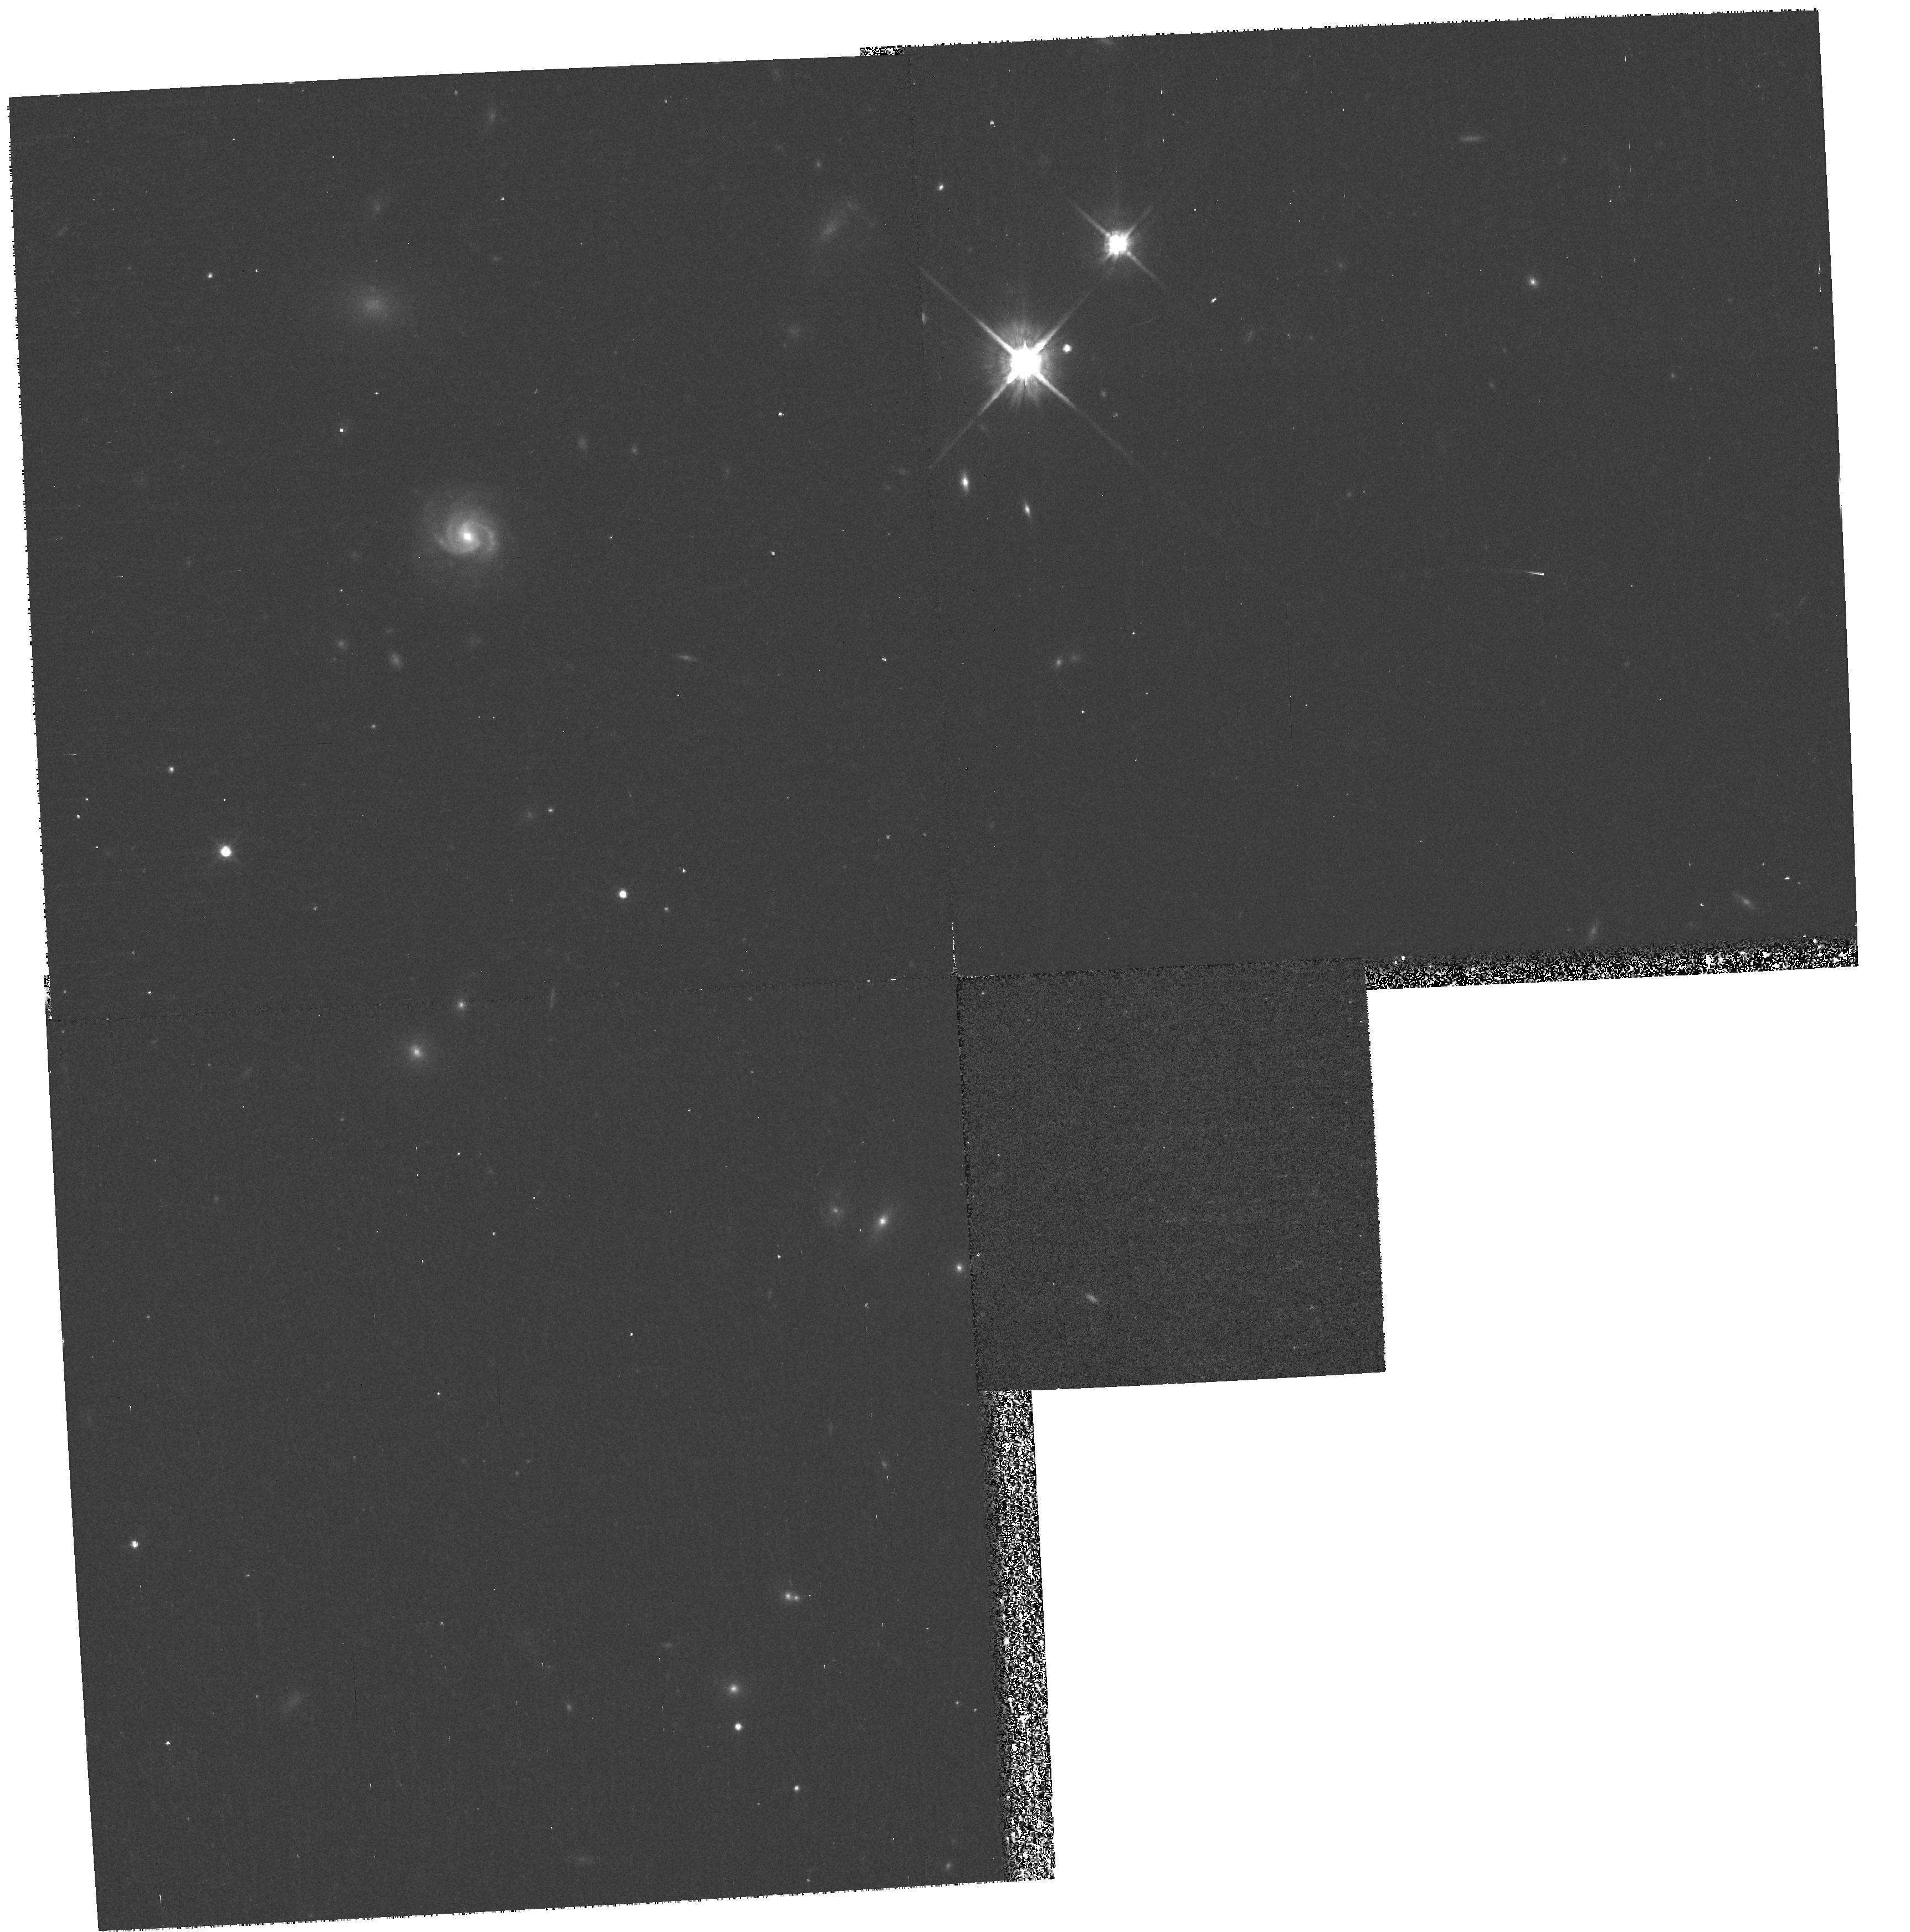
Target: GAL-011038-453818
Instrument: WFPC2/PC
Filter: F814W
Exposure: 13 min
Observation ID: hst_8682_04_wfpc2_pc_f814w_u64504

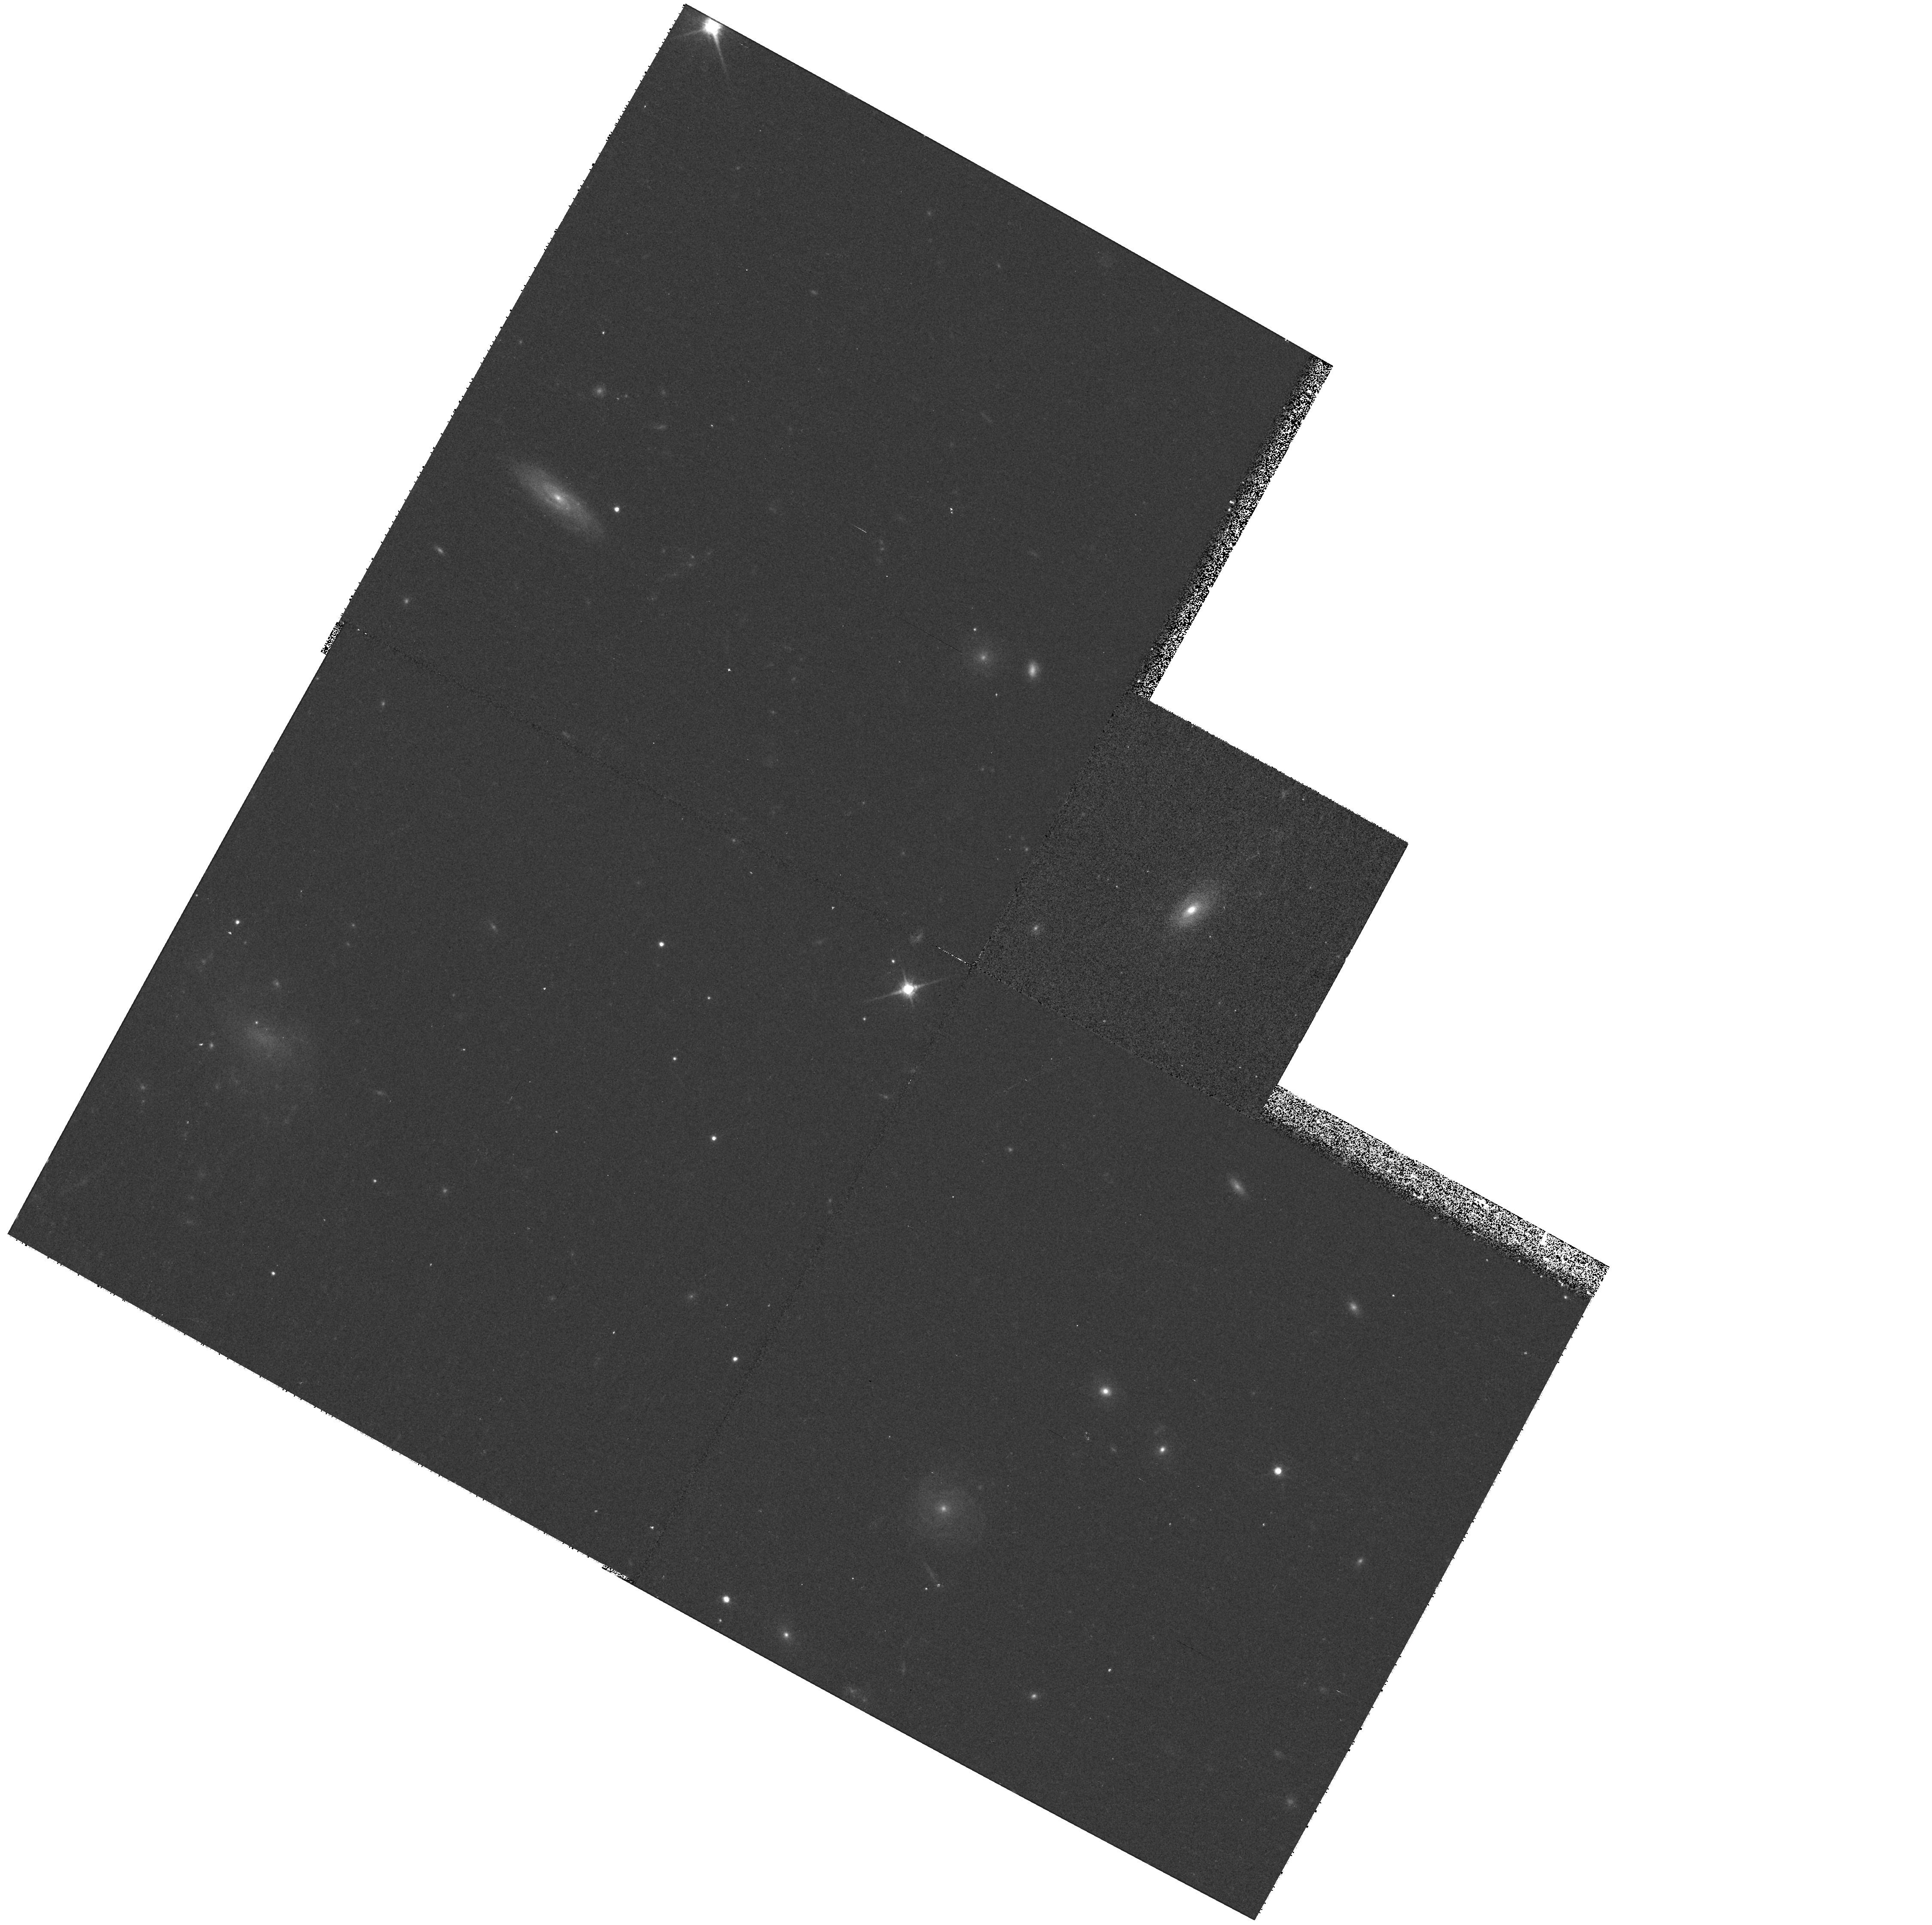
Target: GAL-085521+165148
Instrument: WFPC2/PC
Filter: F814W
Exposure: 13 min
Observation ID: hst_8682_23_wfpc2_pc_f814w_u64523

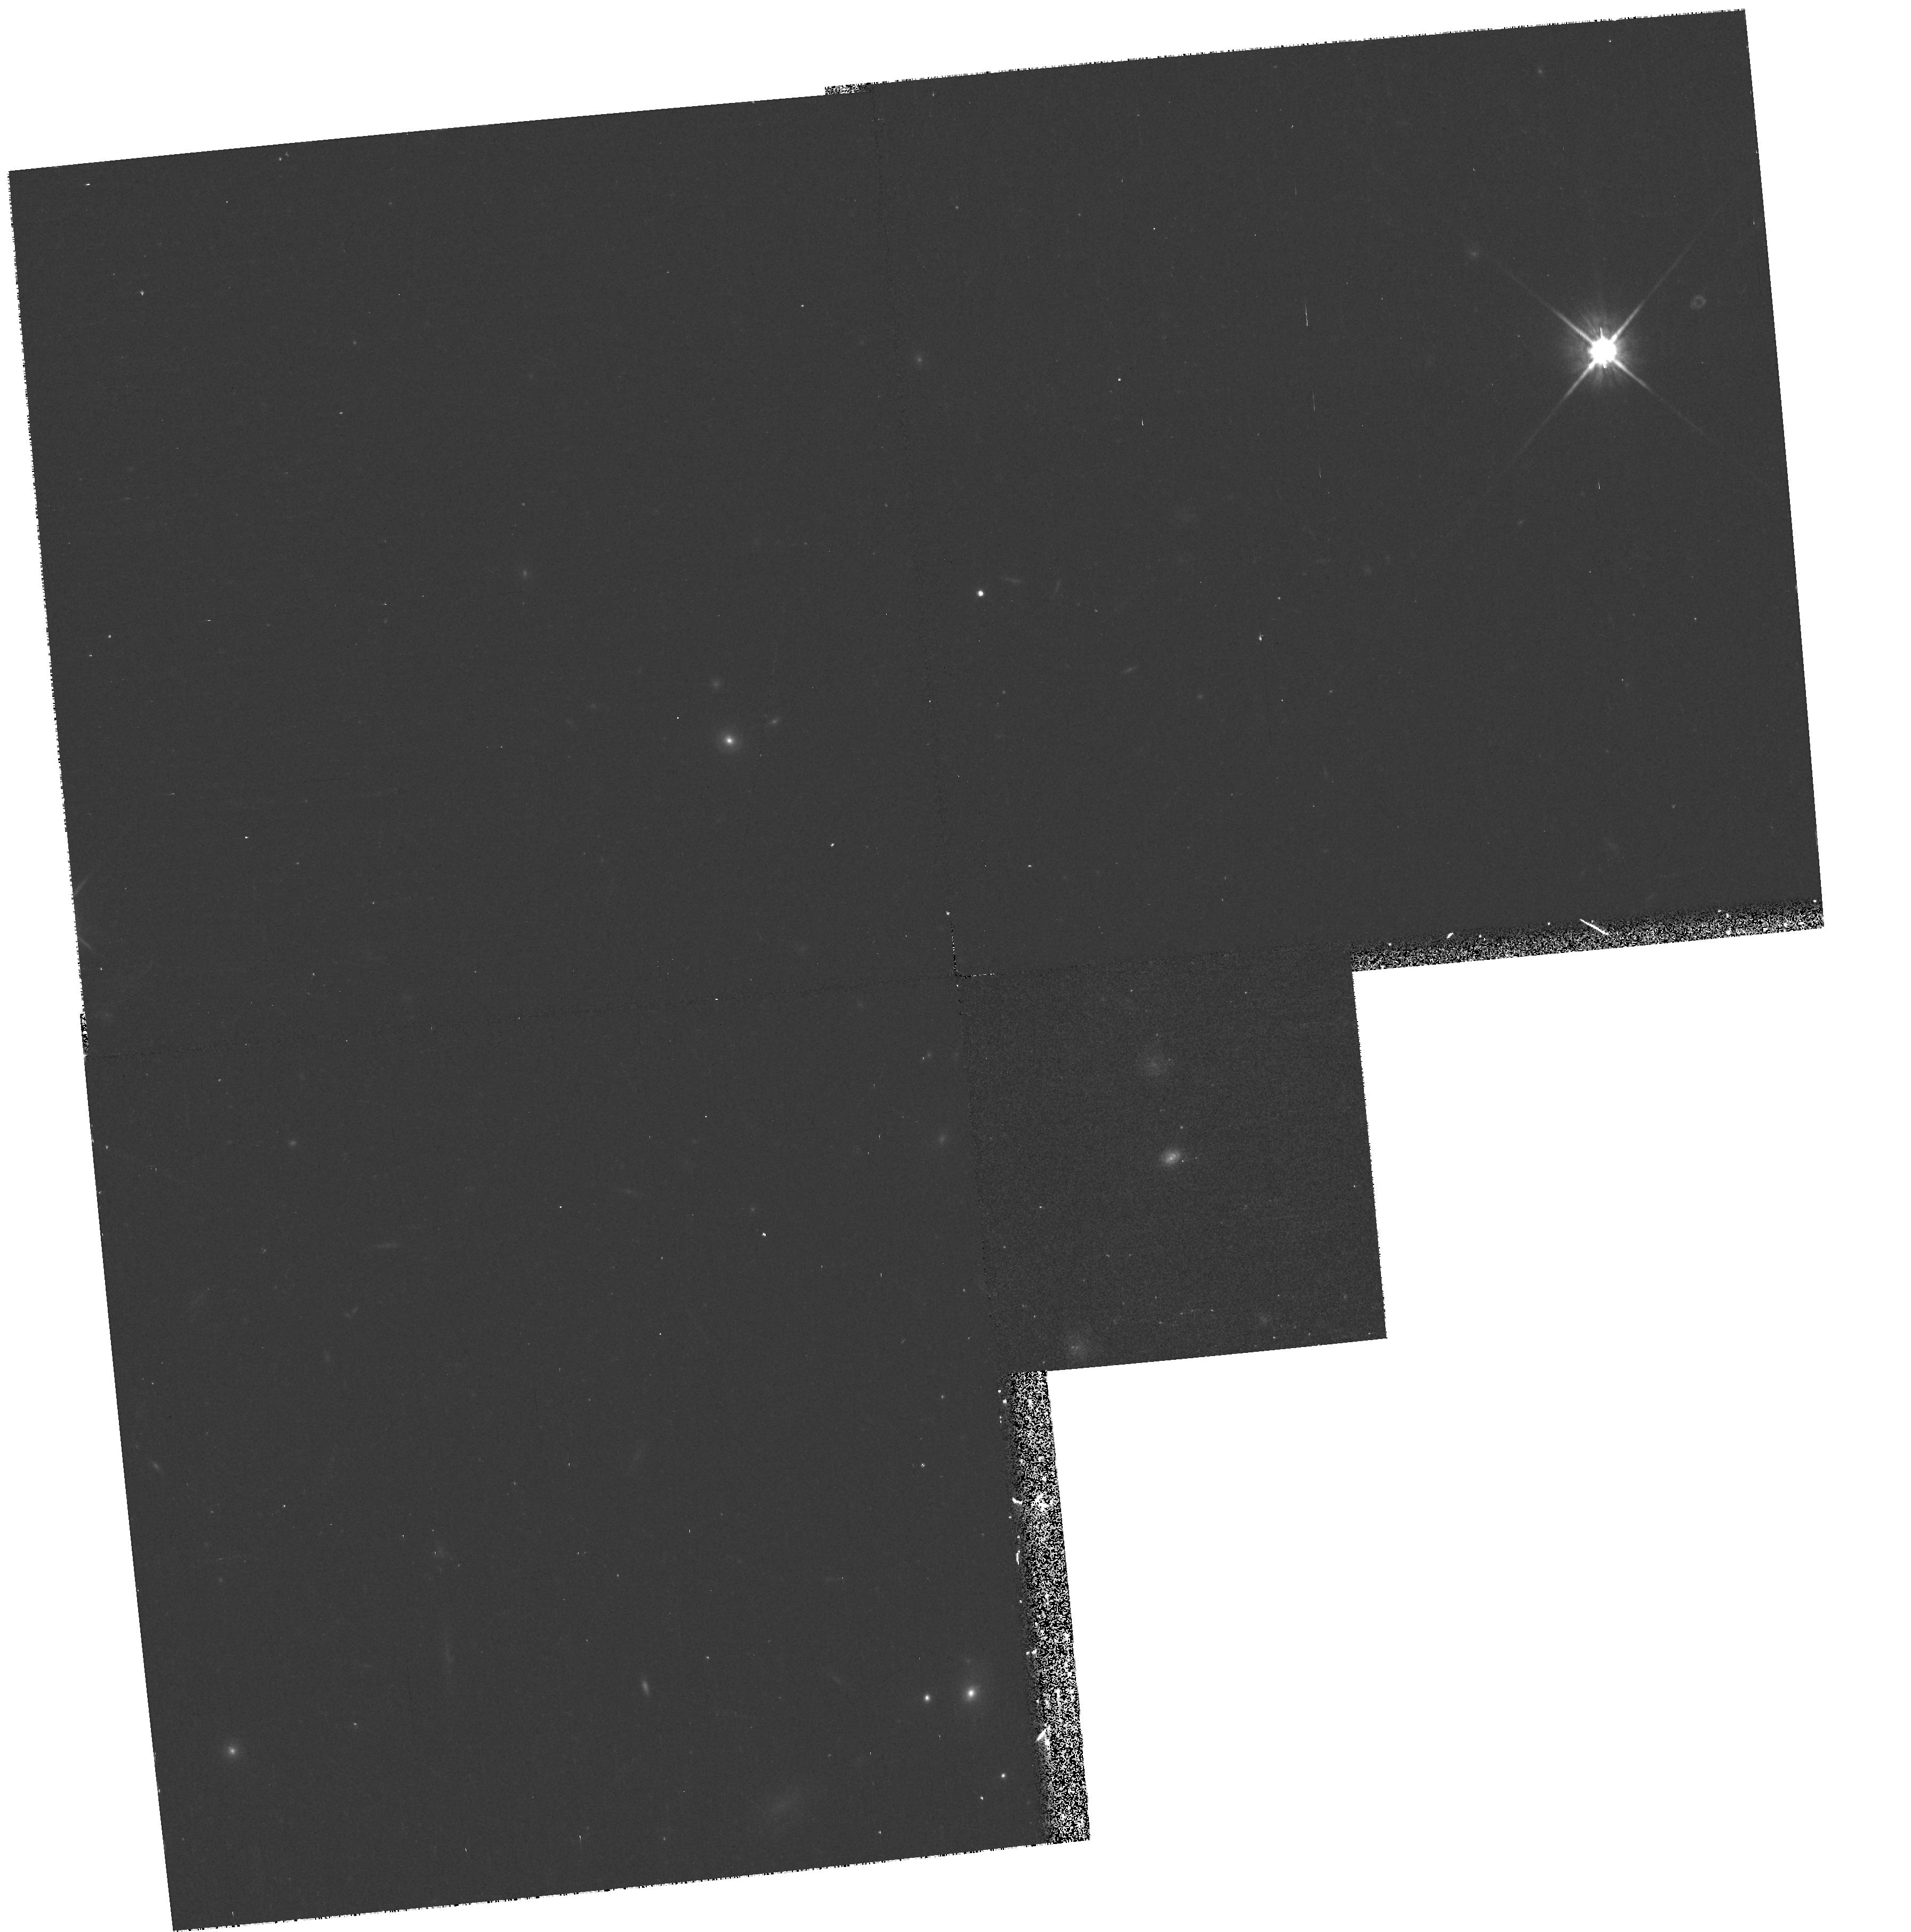
Target: GAL-011052-454339
Instrument: WFPC2/PC
Filter: F814W
Exposure: 13 min
Observation ID: hst_8682_87_wfpc2_pc_f814w_u64587

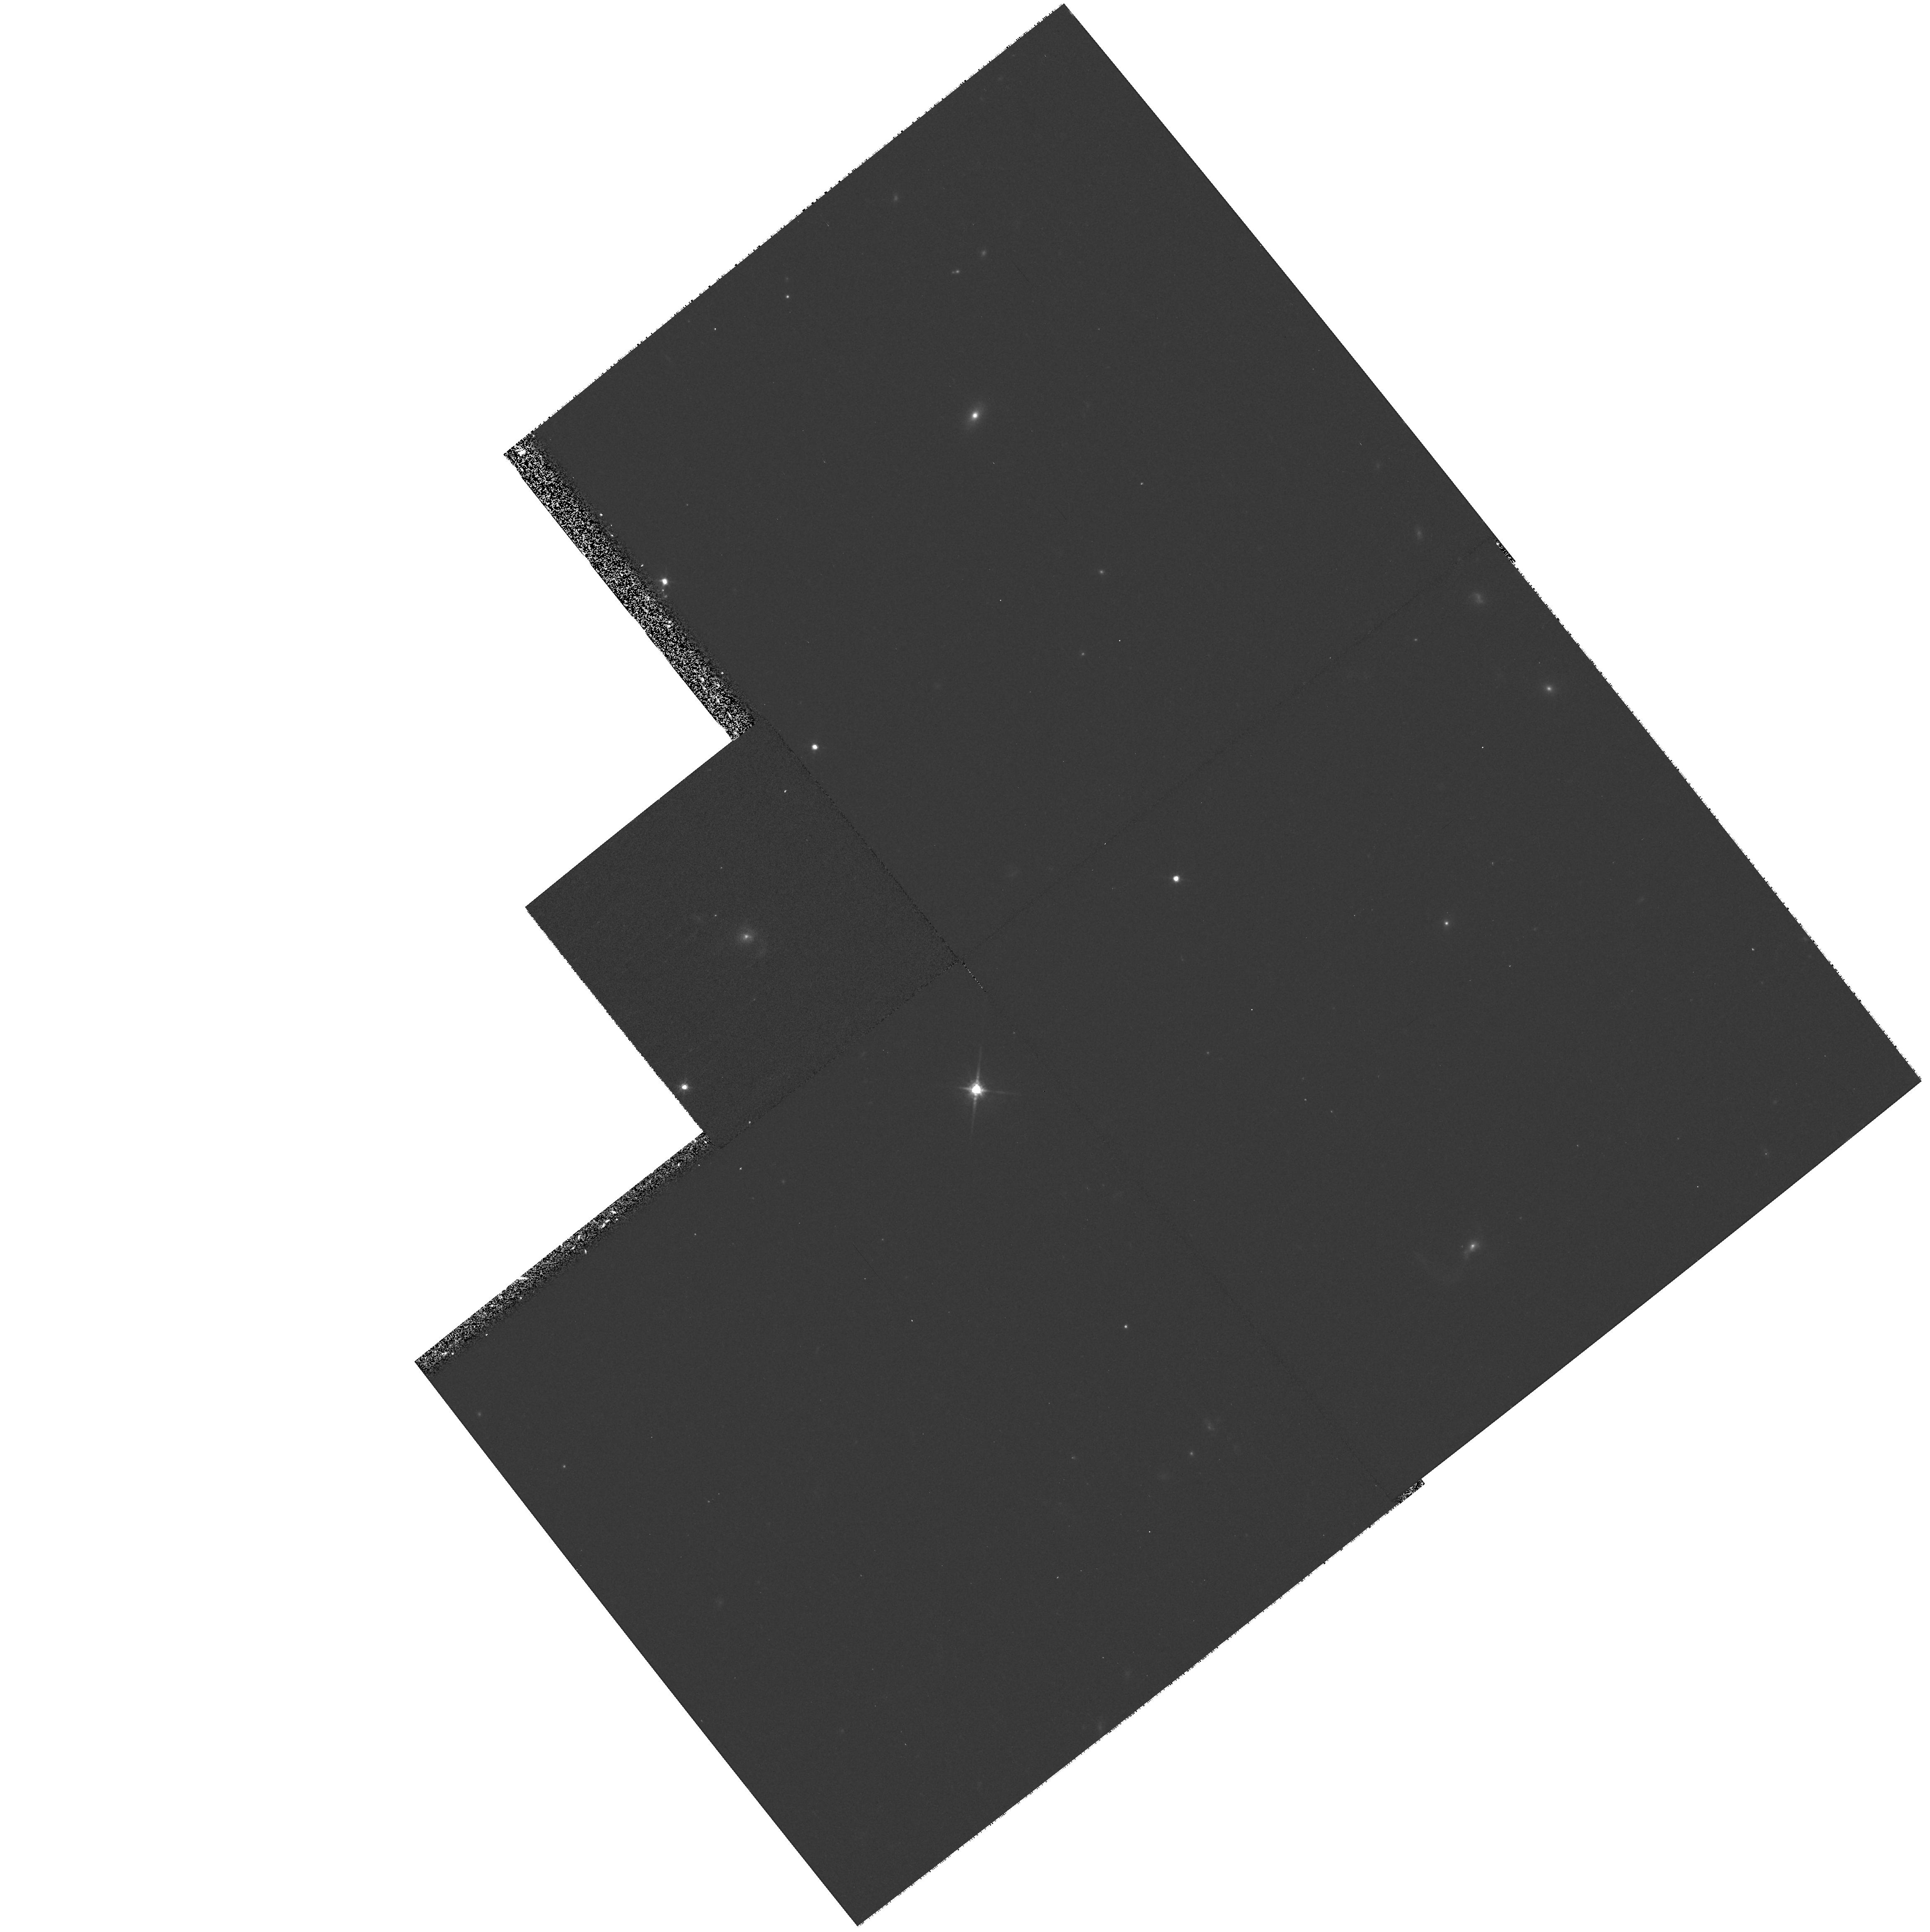
Target: GAL-084909+450038
Instrument: WFPC2/PC
Filter: F814W
Exposure: 13 min
Observation ID: hst_8682_d6_wfpc2_pc_f814w_u645d6

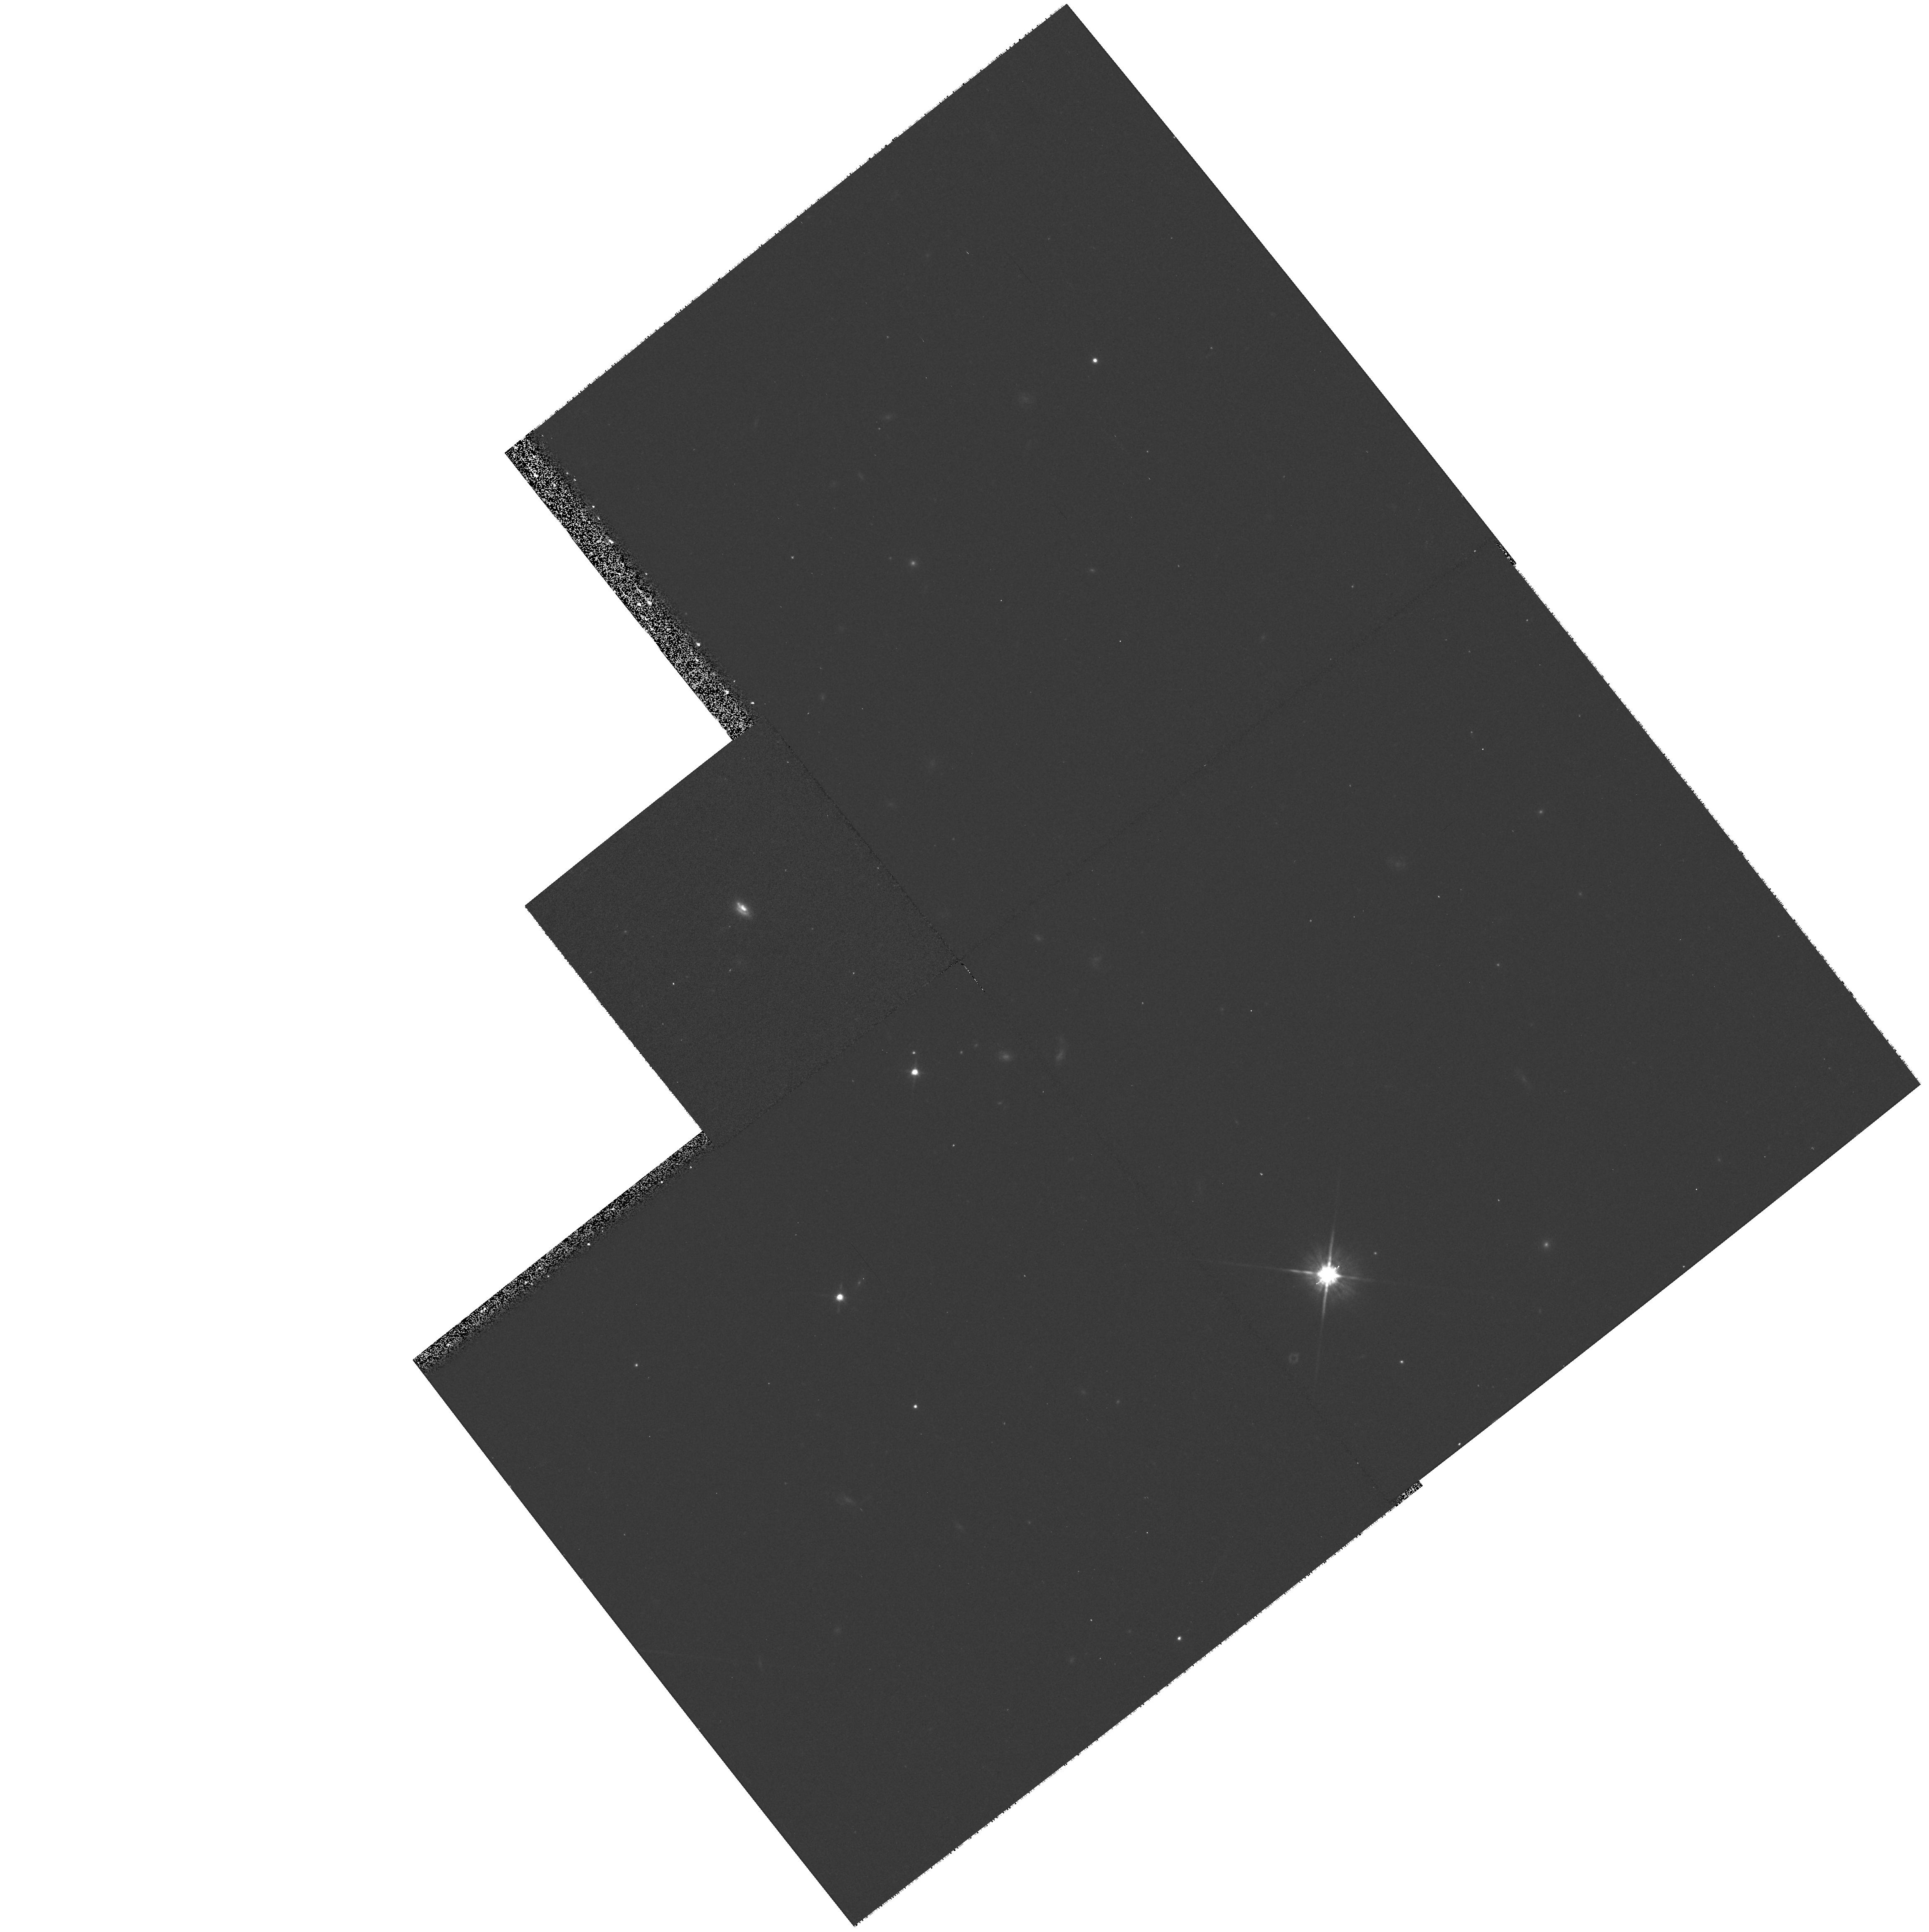
Target: GAL-084758+445850
Instrument: WFPC2/PC
Filter: F814W
Exposure: 13 min
Observation ID: hst_8682_d4_wfpc2_pc_f814w_u645d4

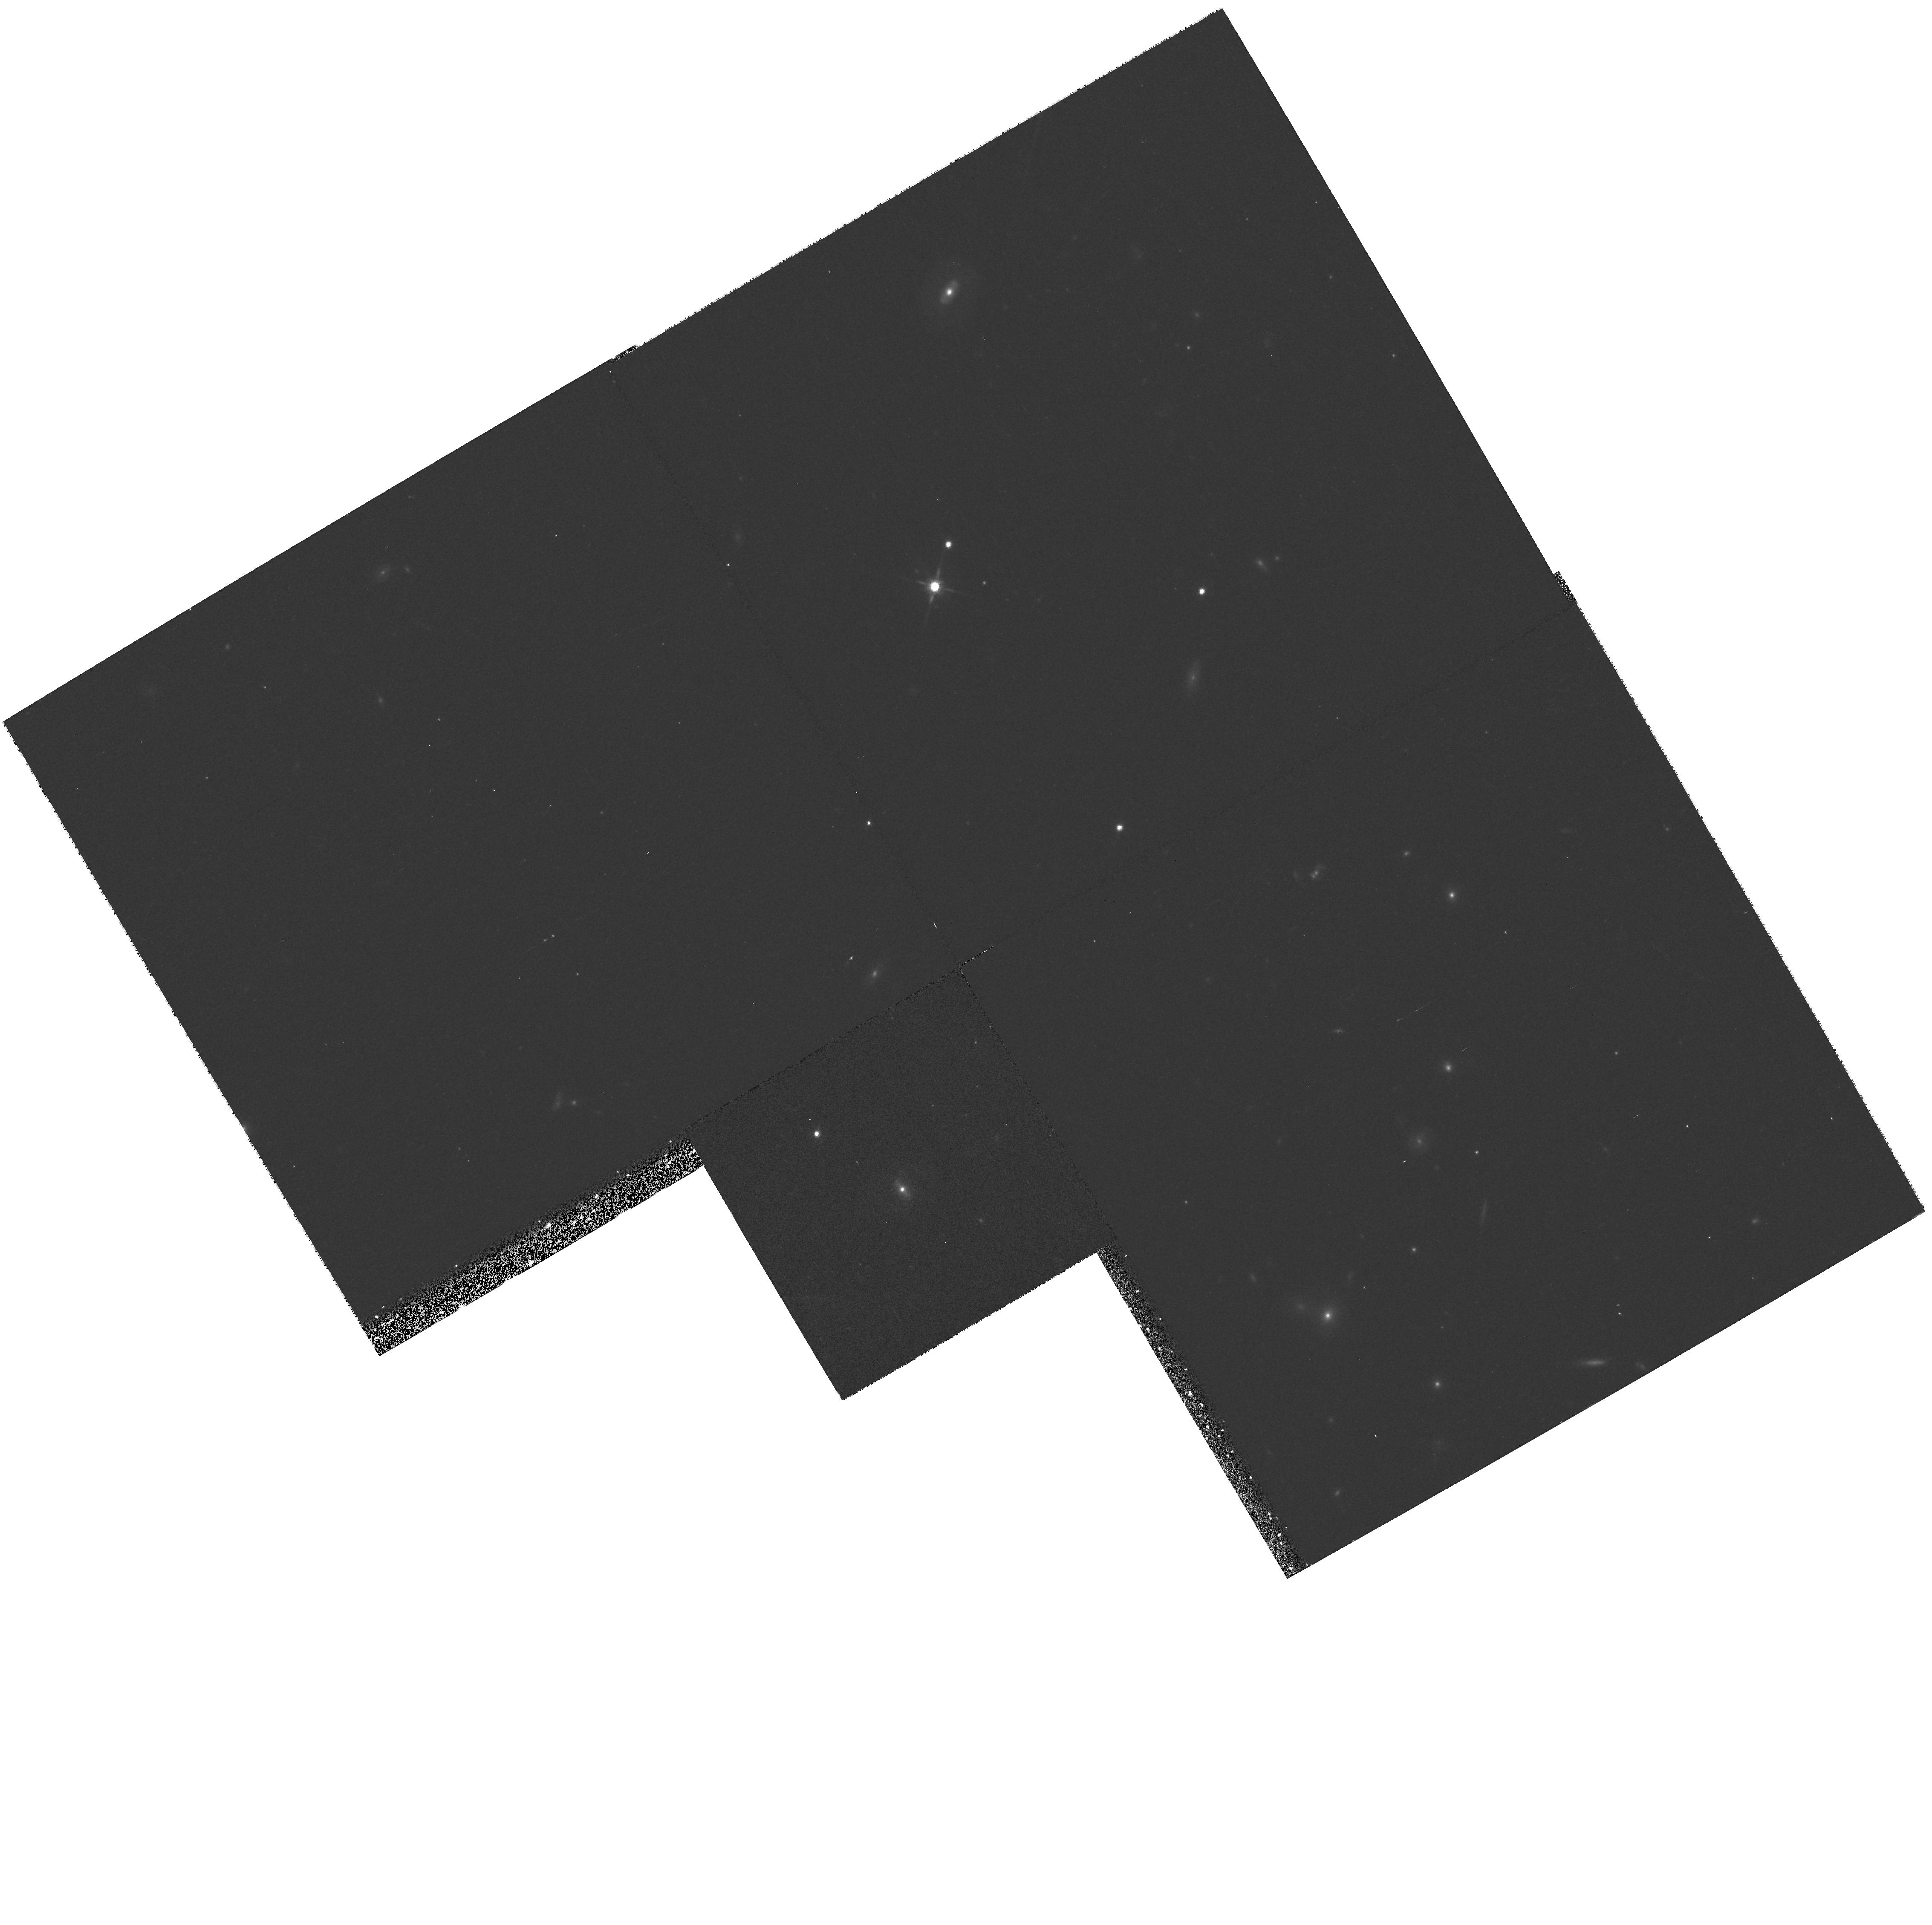
Target: GAL-011812-454524
Instrument: WFPC2/PC
Filter: F814W
Exposure: 13 min
Observation ID: hst_8682_d3_wfpc2_pc_f814w_u645d3

A snapshot study of 0<z<1 sub-mJy starburst galaxies (PI: Serjeant, Stephen)

The observational constraints on the cosmic star formation history is currently among the most active fields in observational cosmology. The most widely used tracer of the comoving volume-averaged star formation rate (SFR) is the UV luminosity density, which early results found to peak at z~1- 2. The apparent identification of the primary epoch of metal production and star formation in the Universe led to intense theoretical and observational interest. Nevertheless, and remarkably for such a fundamental observation, little is known about the history of star formation in the Universe beyond its global average. Also, obscuration corrections are critical, and the UV luminosity is highly sensitive to these dust corrections. The most ideal obscuration-independent starburst selection is the decimetric radio flux, which measures both obscured and unobscured star formation. Here we propose to extend our cycle 8 program of WFPC2 F814W snapshots of sub-mJy starbursts, selected at low radio frequency to avoid AGN and provide a robust SFR conversion. We will greatly extend our luminosity and redshift range, to determine the evolving morphologies and effects of obscuration in the galaxies which dominate the cosmic SFR at 0<z<1. Our higher-z targets are also very likely high-z counterparts of local IR-luminous / ultraluminous galaxies.